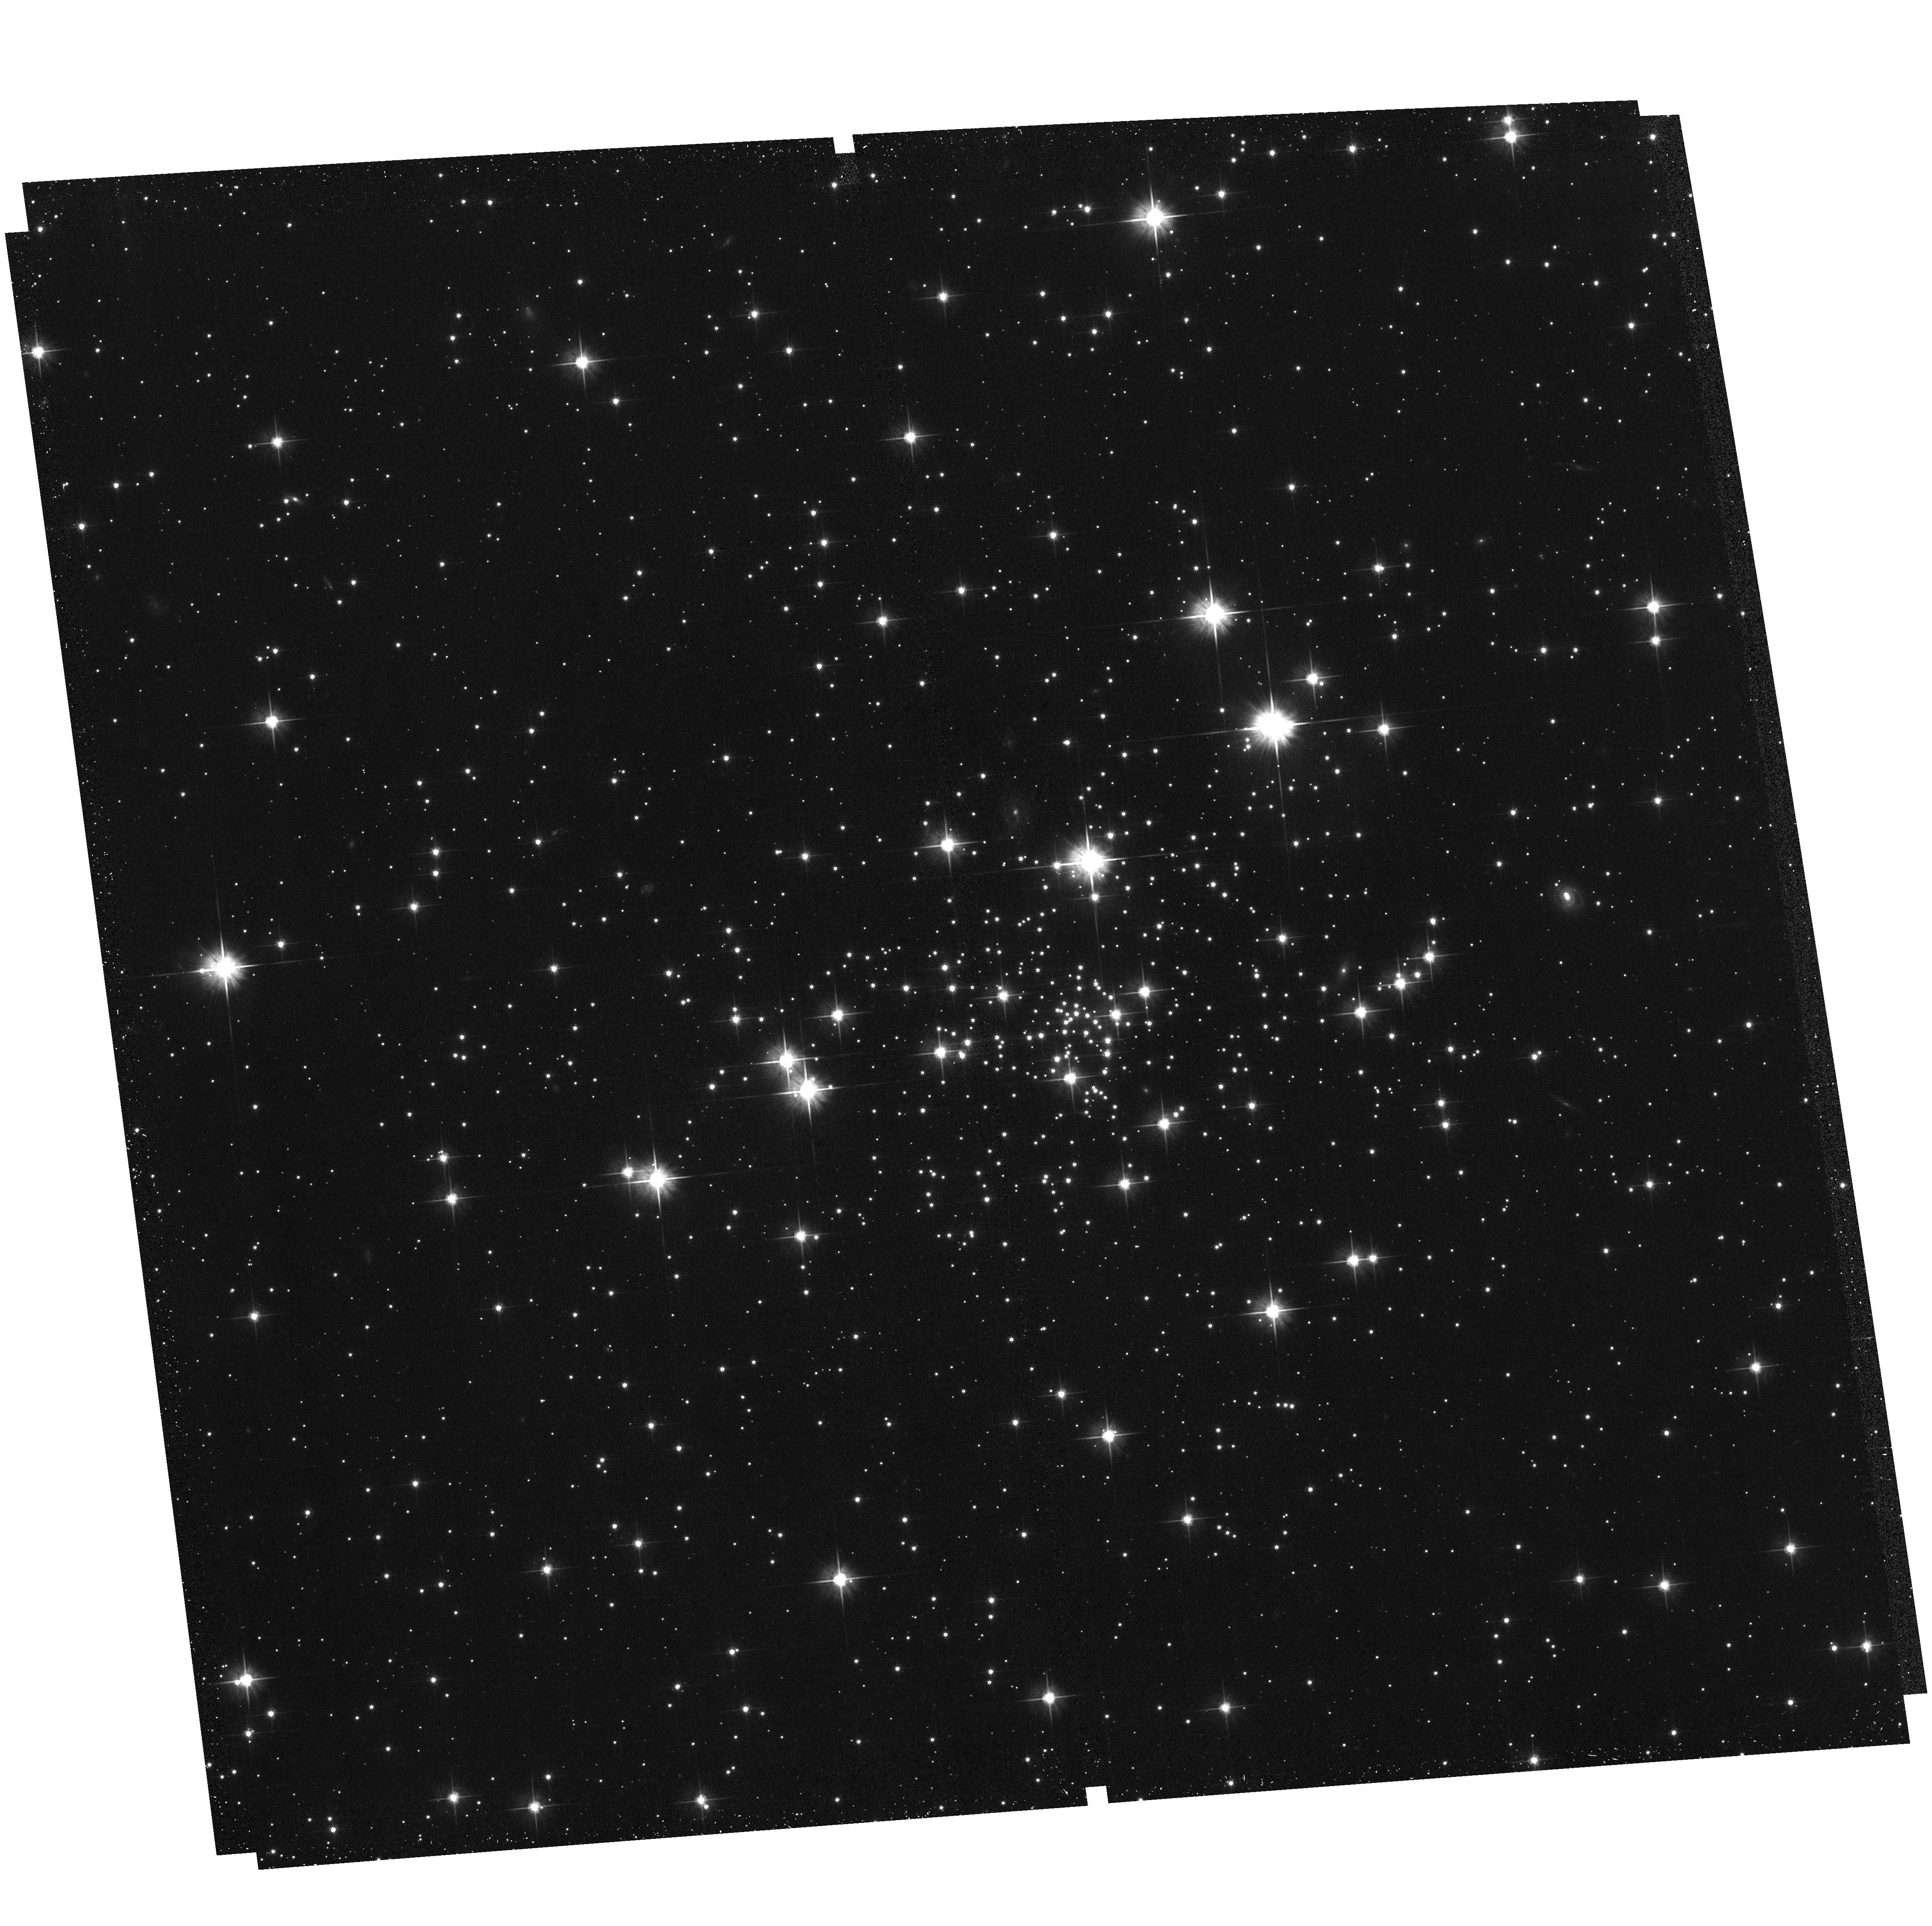
Target: ESO-452-11. Instrument: ACS/WFC. Filter: F606W. Exposure: 30 min. Observation ID: hst_17435_35_acs_wfc_f606w_jf7935

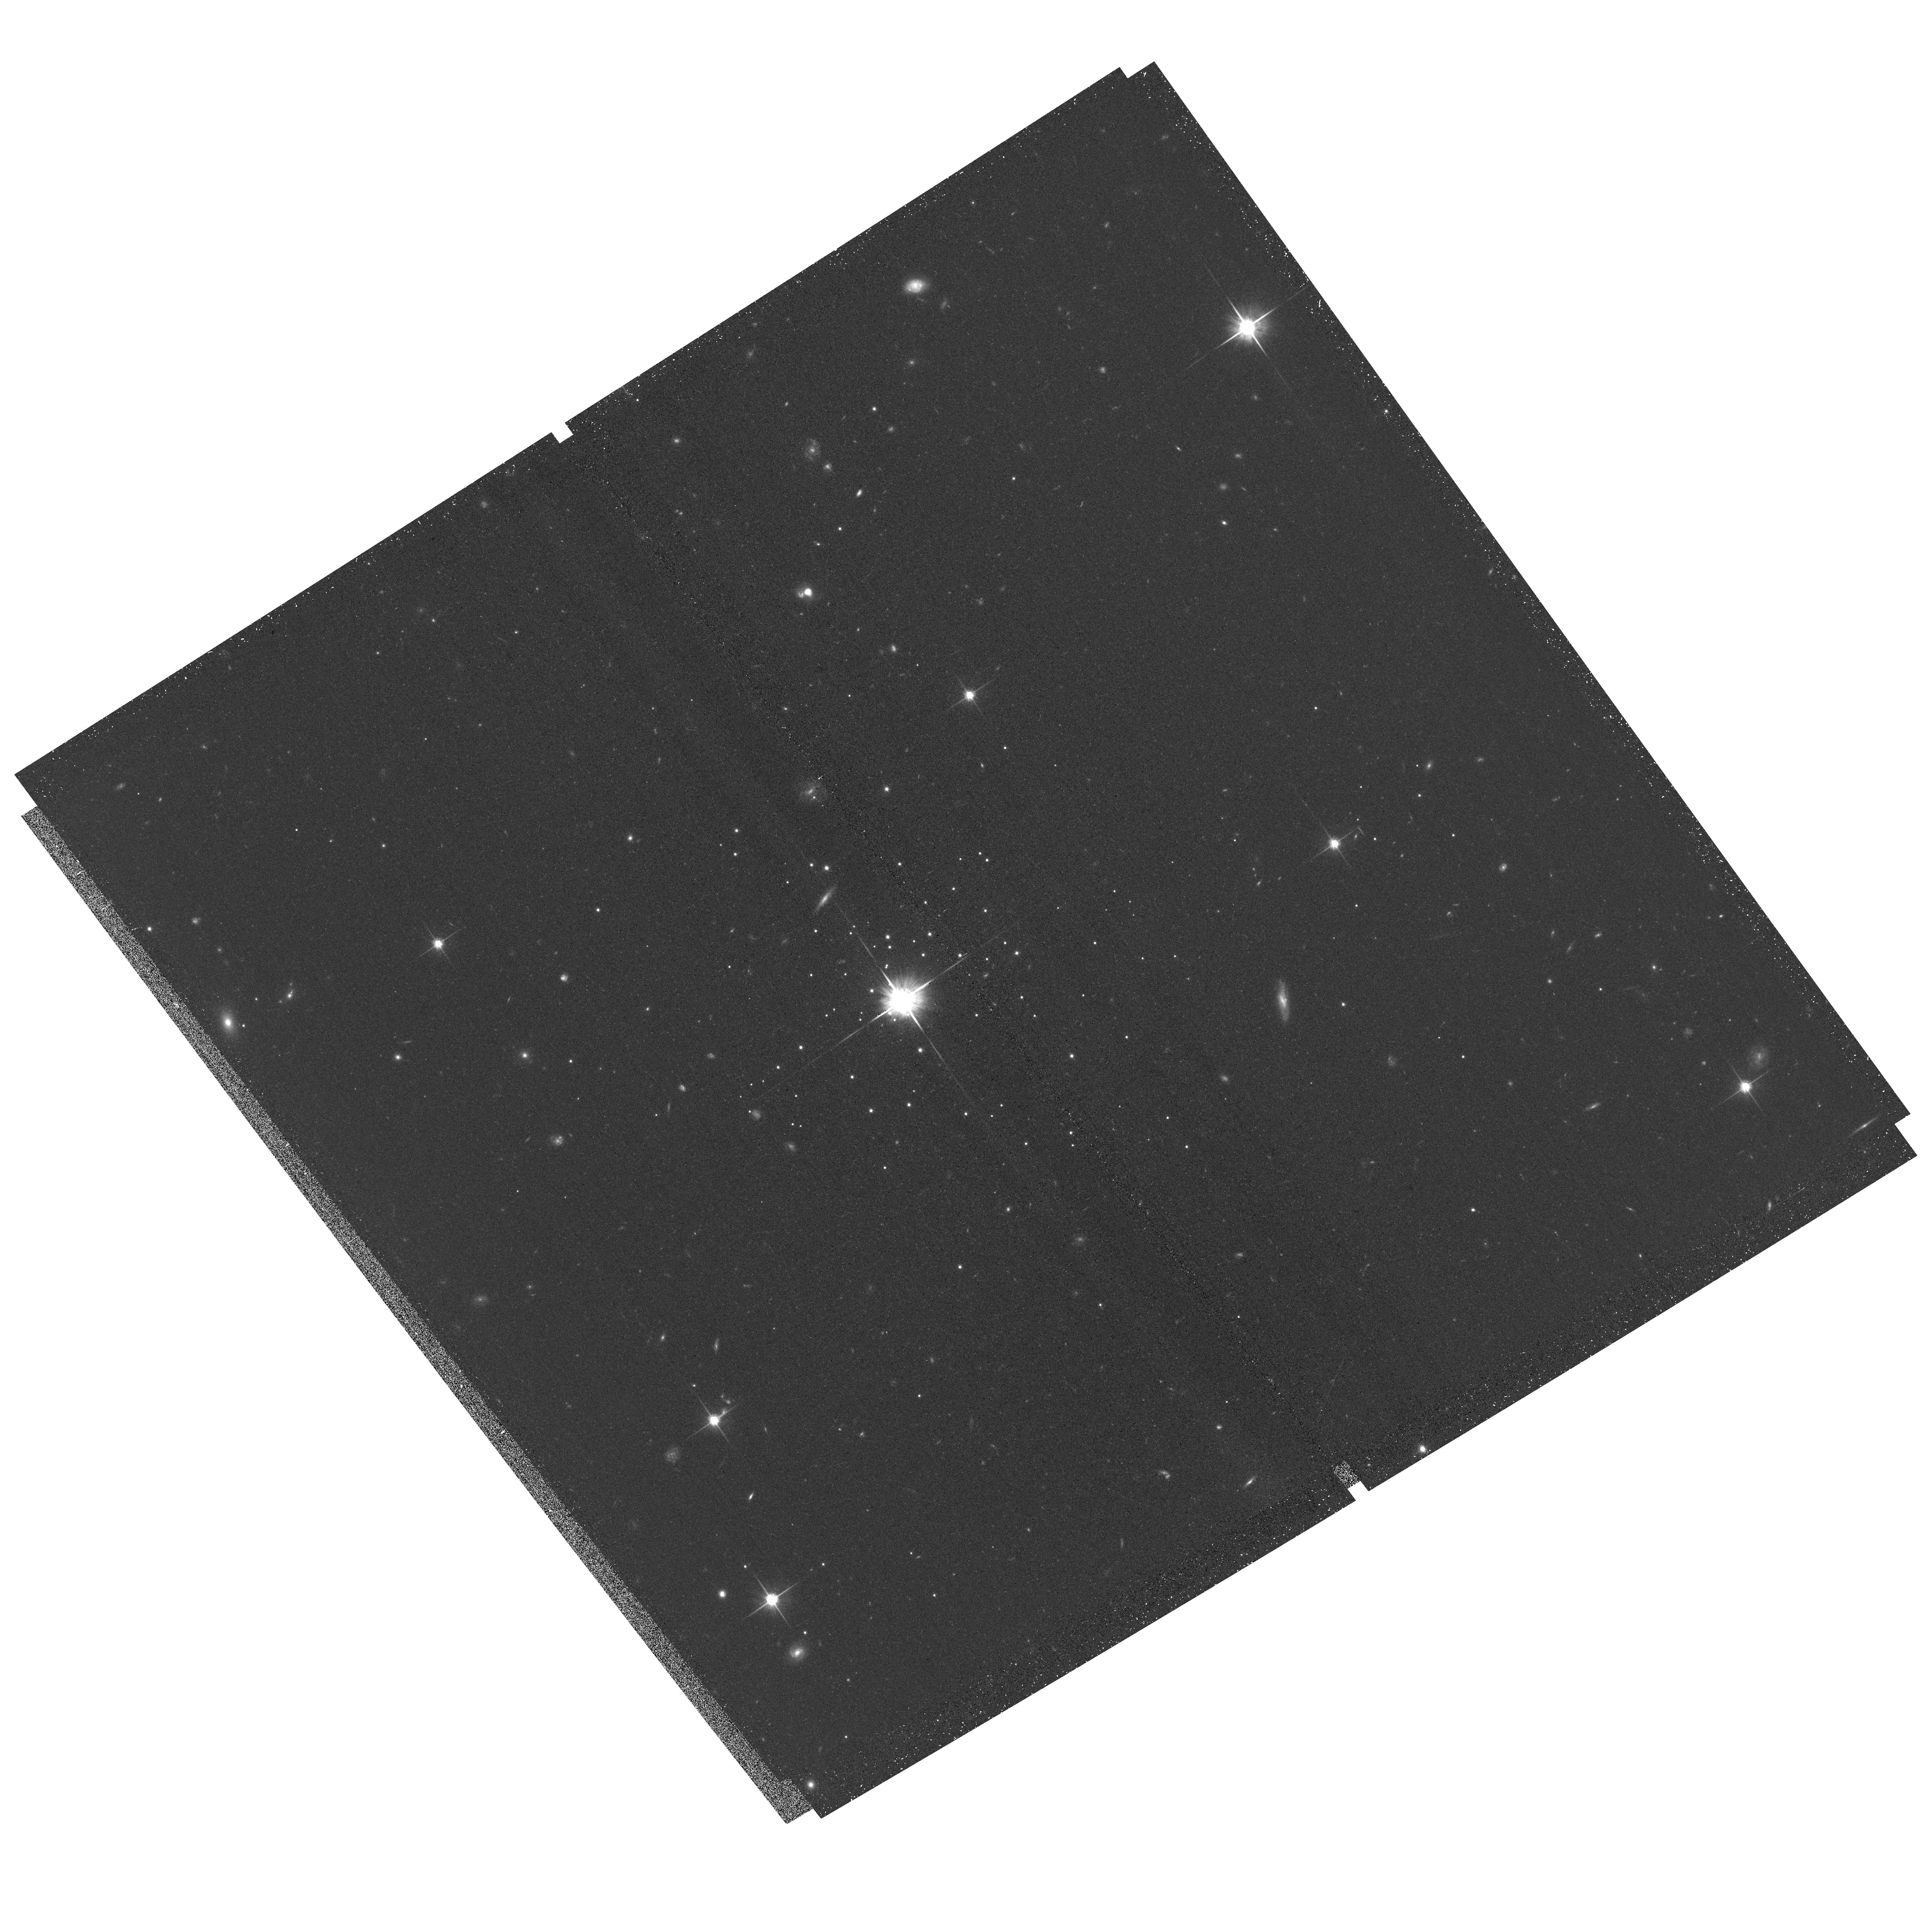
Target: KOPOSOV-1. Instrument: ACS/WFC. Filter: F814W. Exposure: 33 min. Observation ID: hst_17435_d5_acs_wfc_f814w_jf79d5

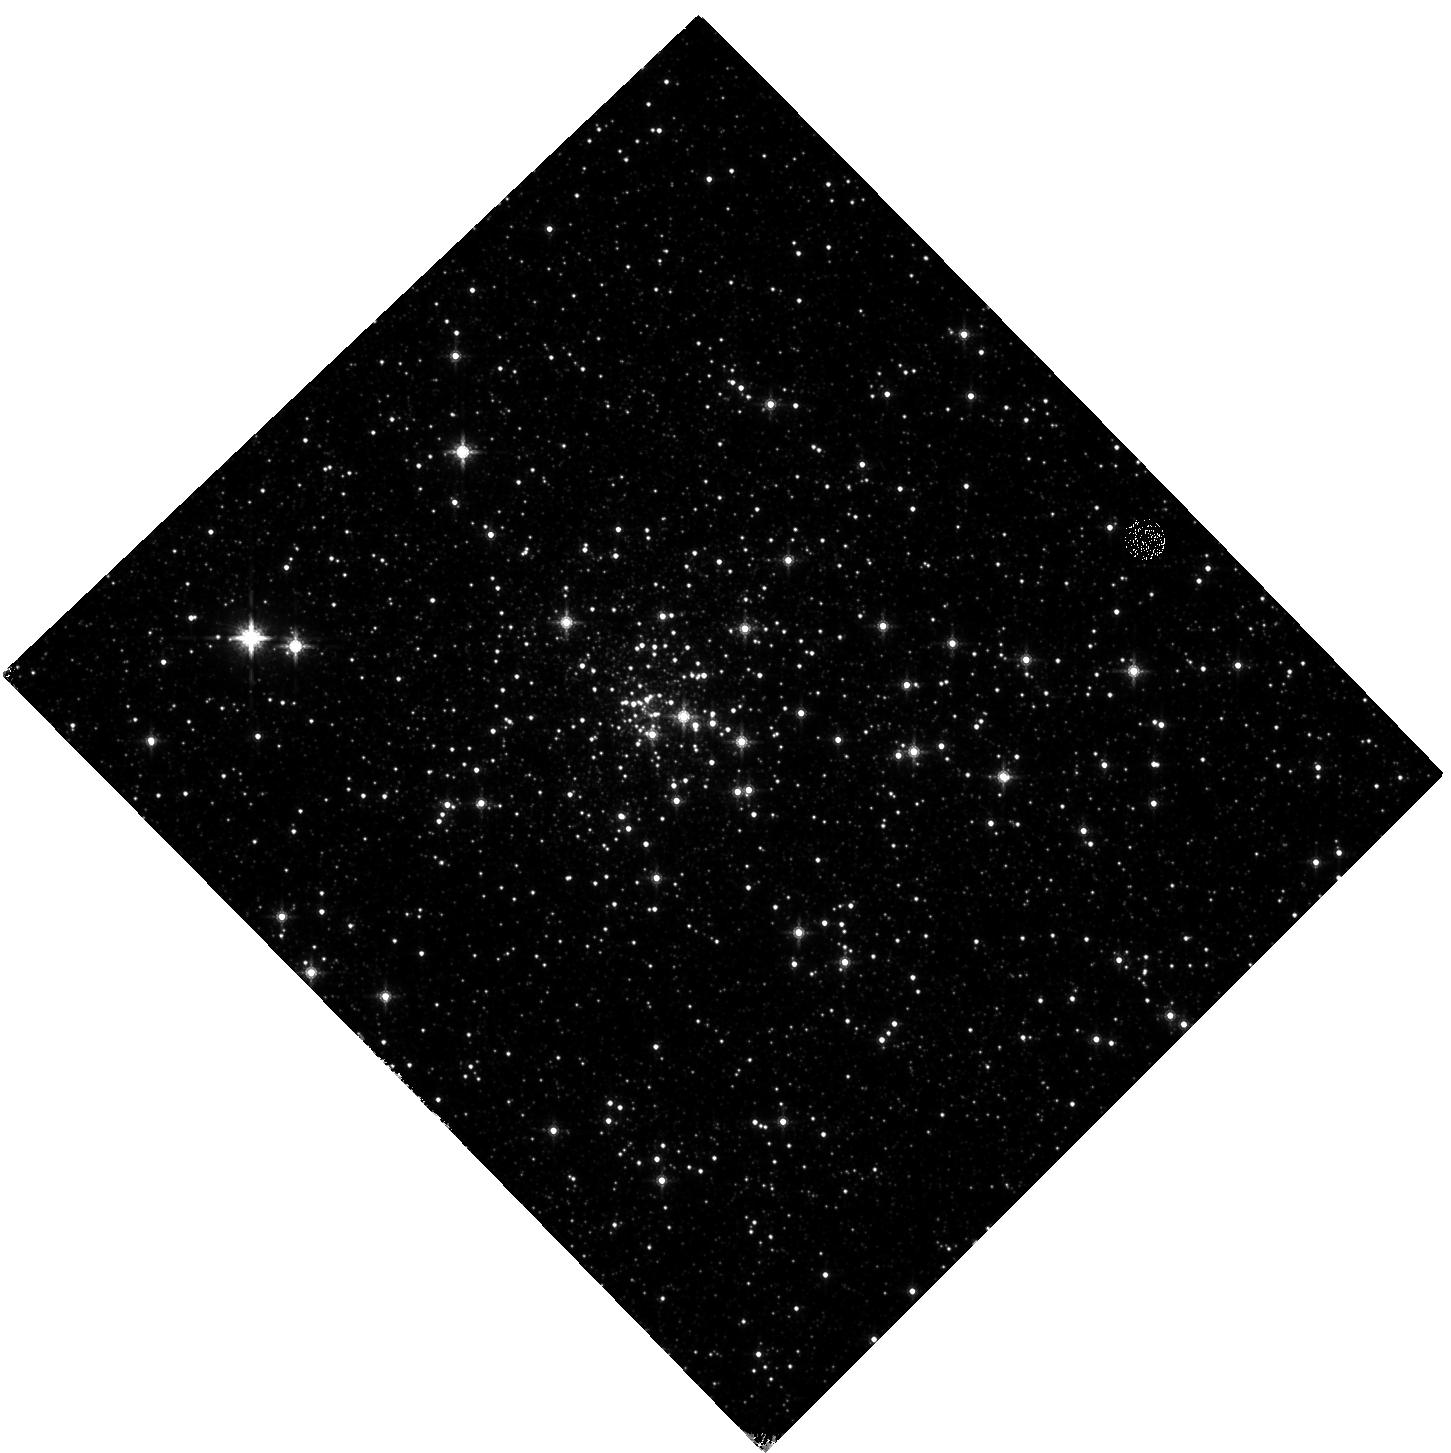
Target: MERCER-5. Instrument: WFC3/IR. Filter: F160W. Exposure: 17 min. Observation ID: hst_17435_61_wfc3_ir_f160w_if7961

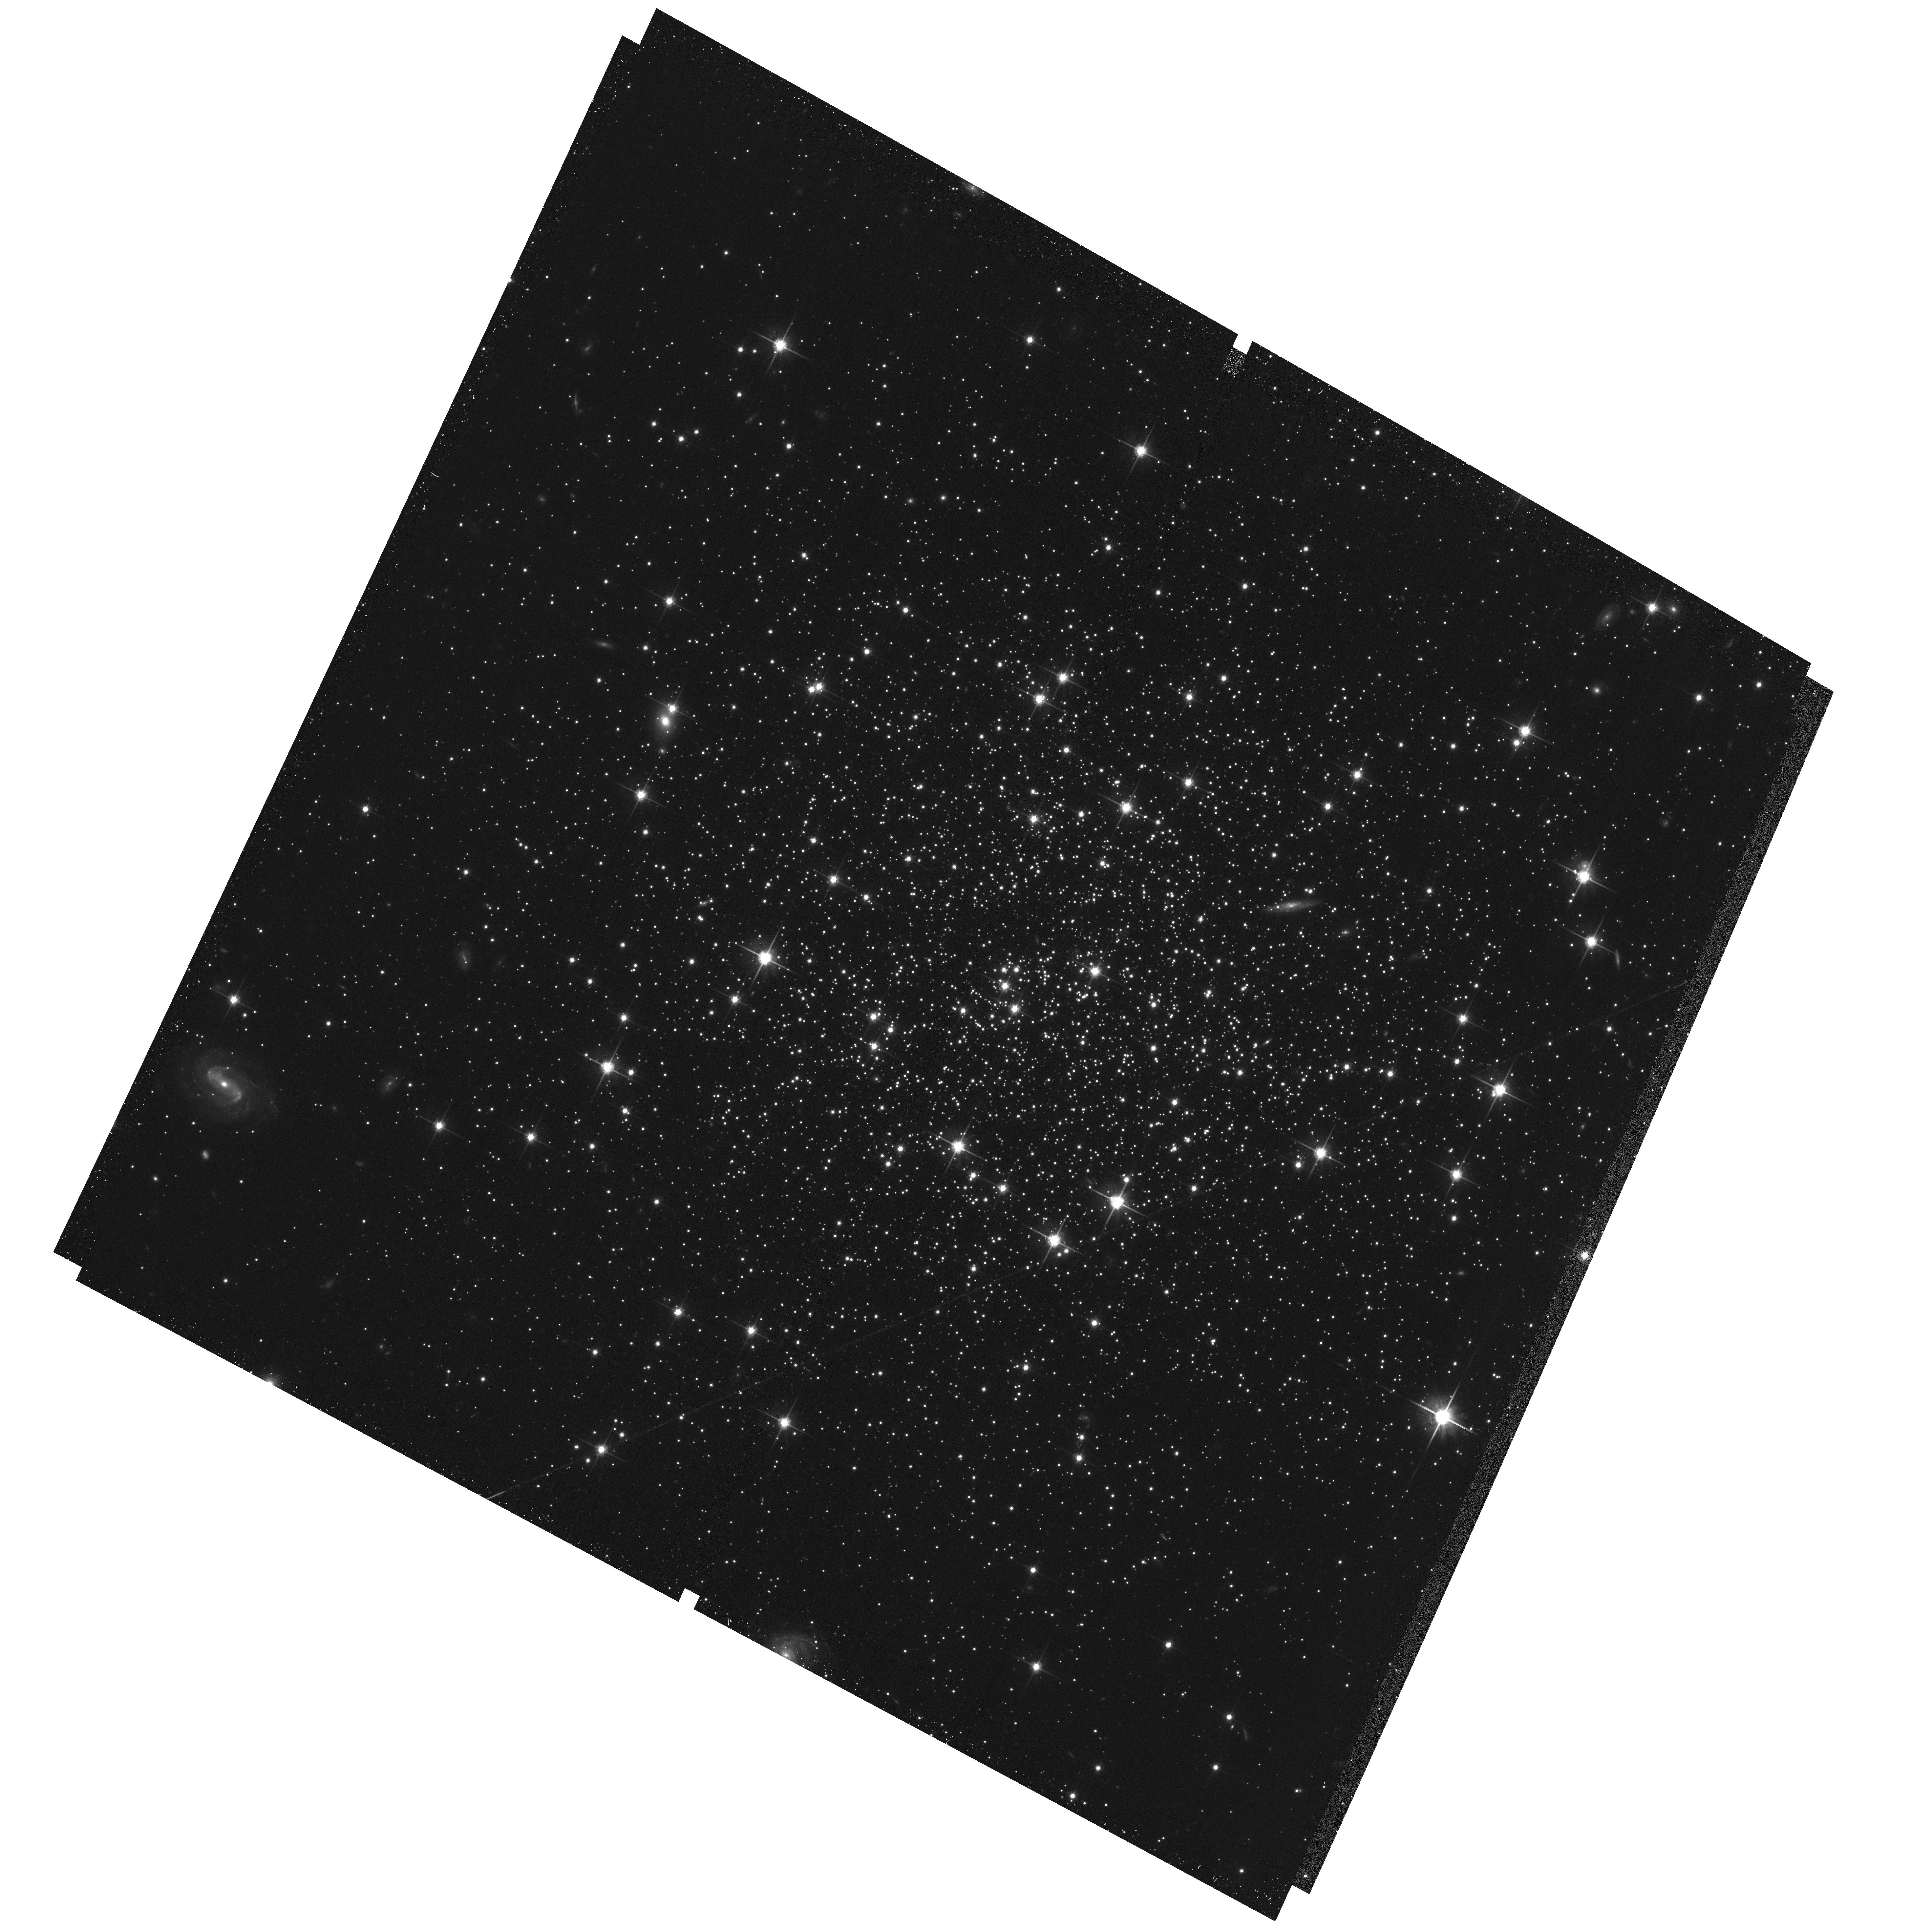
Target: NGC-7492. Instrument: ACS/WFC. Filter: F814W. Exposure: 33 min. Observation ID: hst_17435_18_acs_wfc_f814w_jf7918

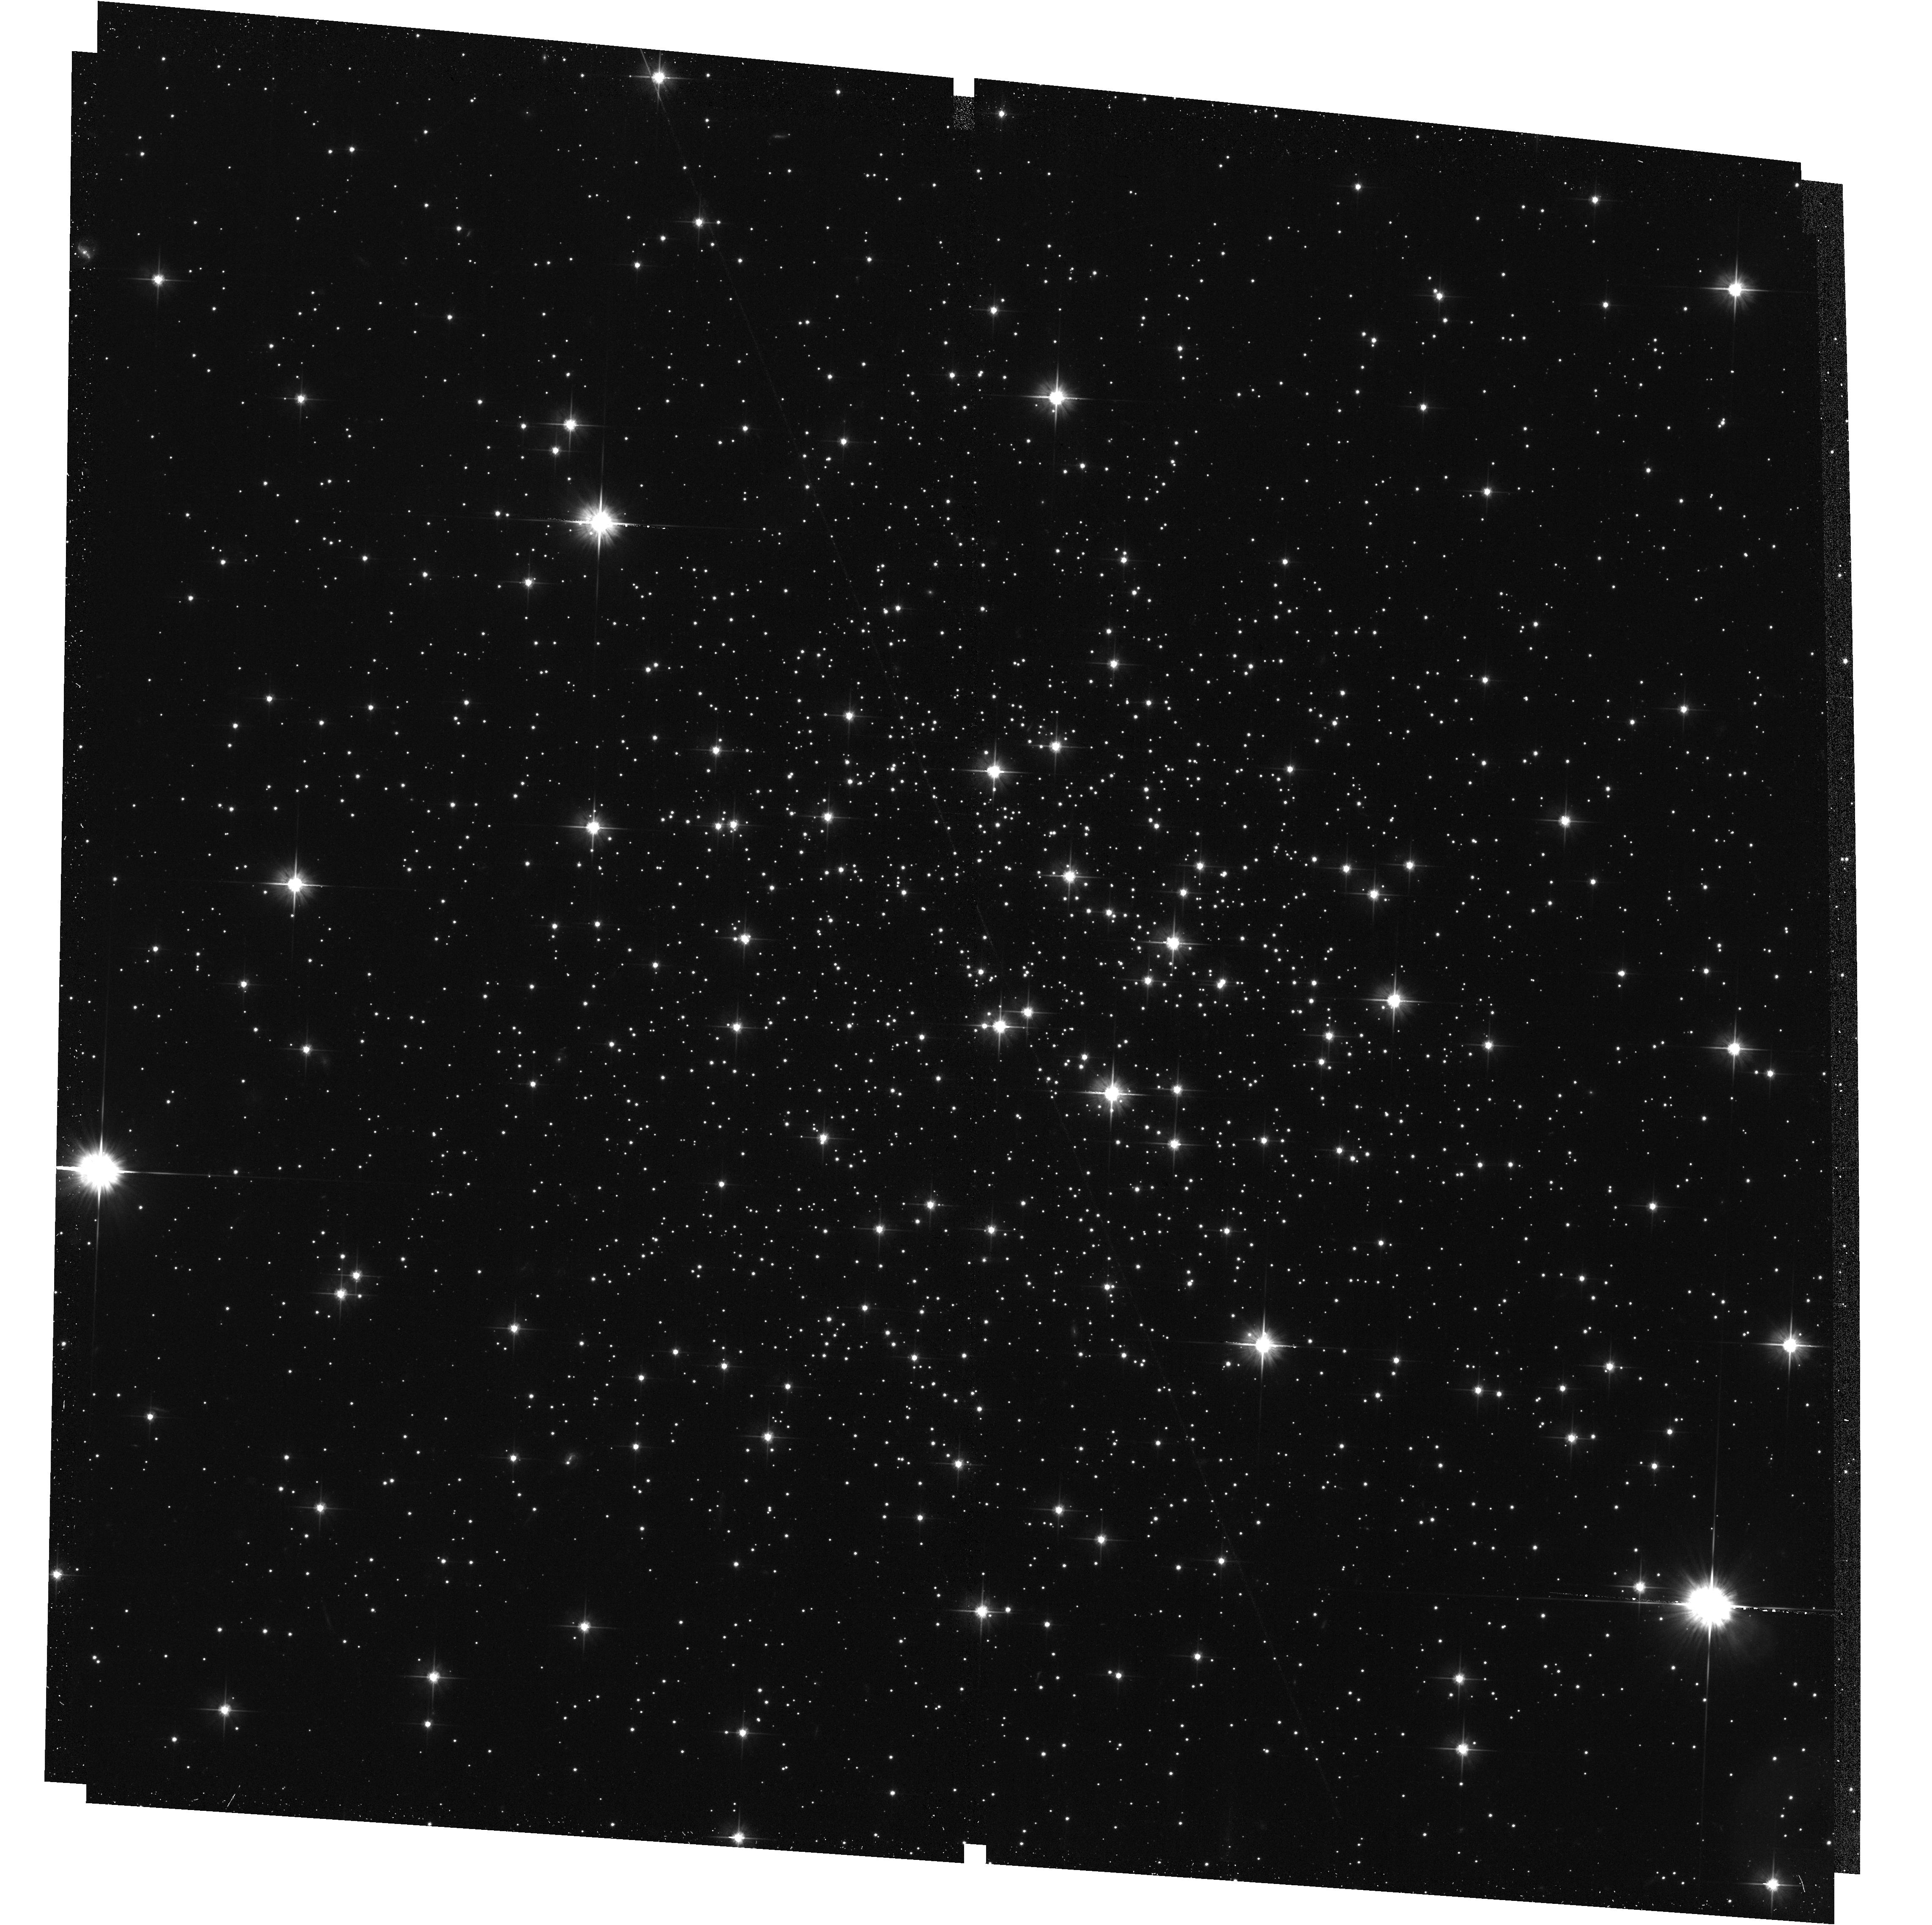
Target: GCL-114. Instrument: ACS/WFC. Filter: F606W. Exposure: 33 min. Observation ID: hst_17435_13_acs_wfc_f606w_jf7913

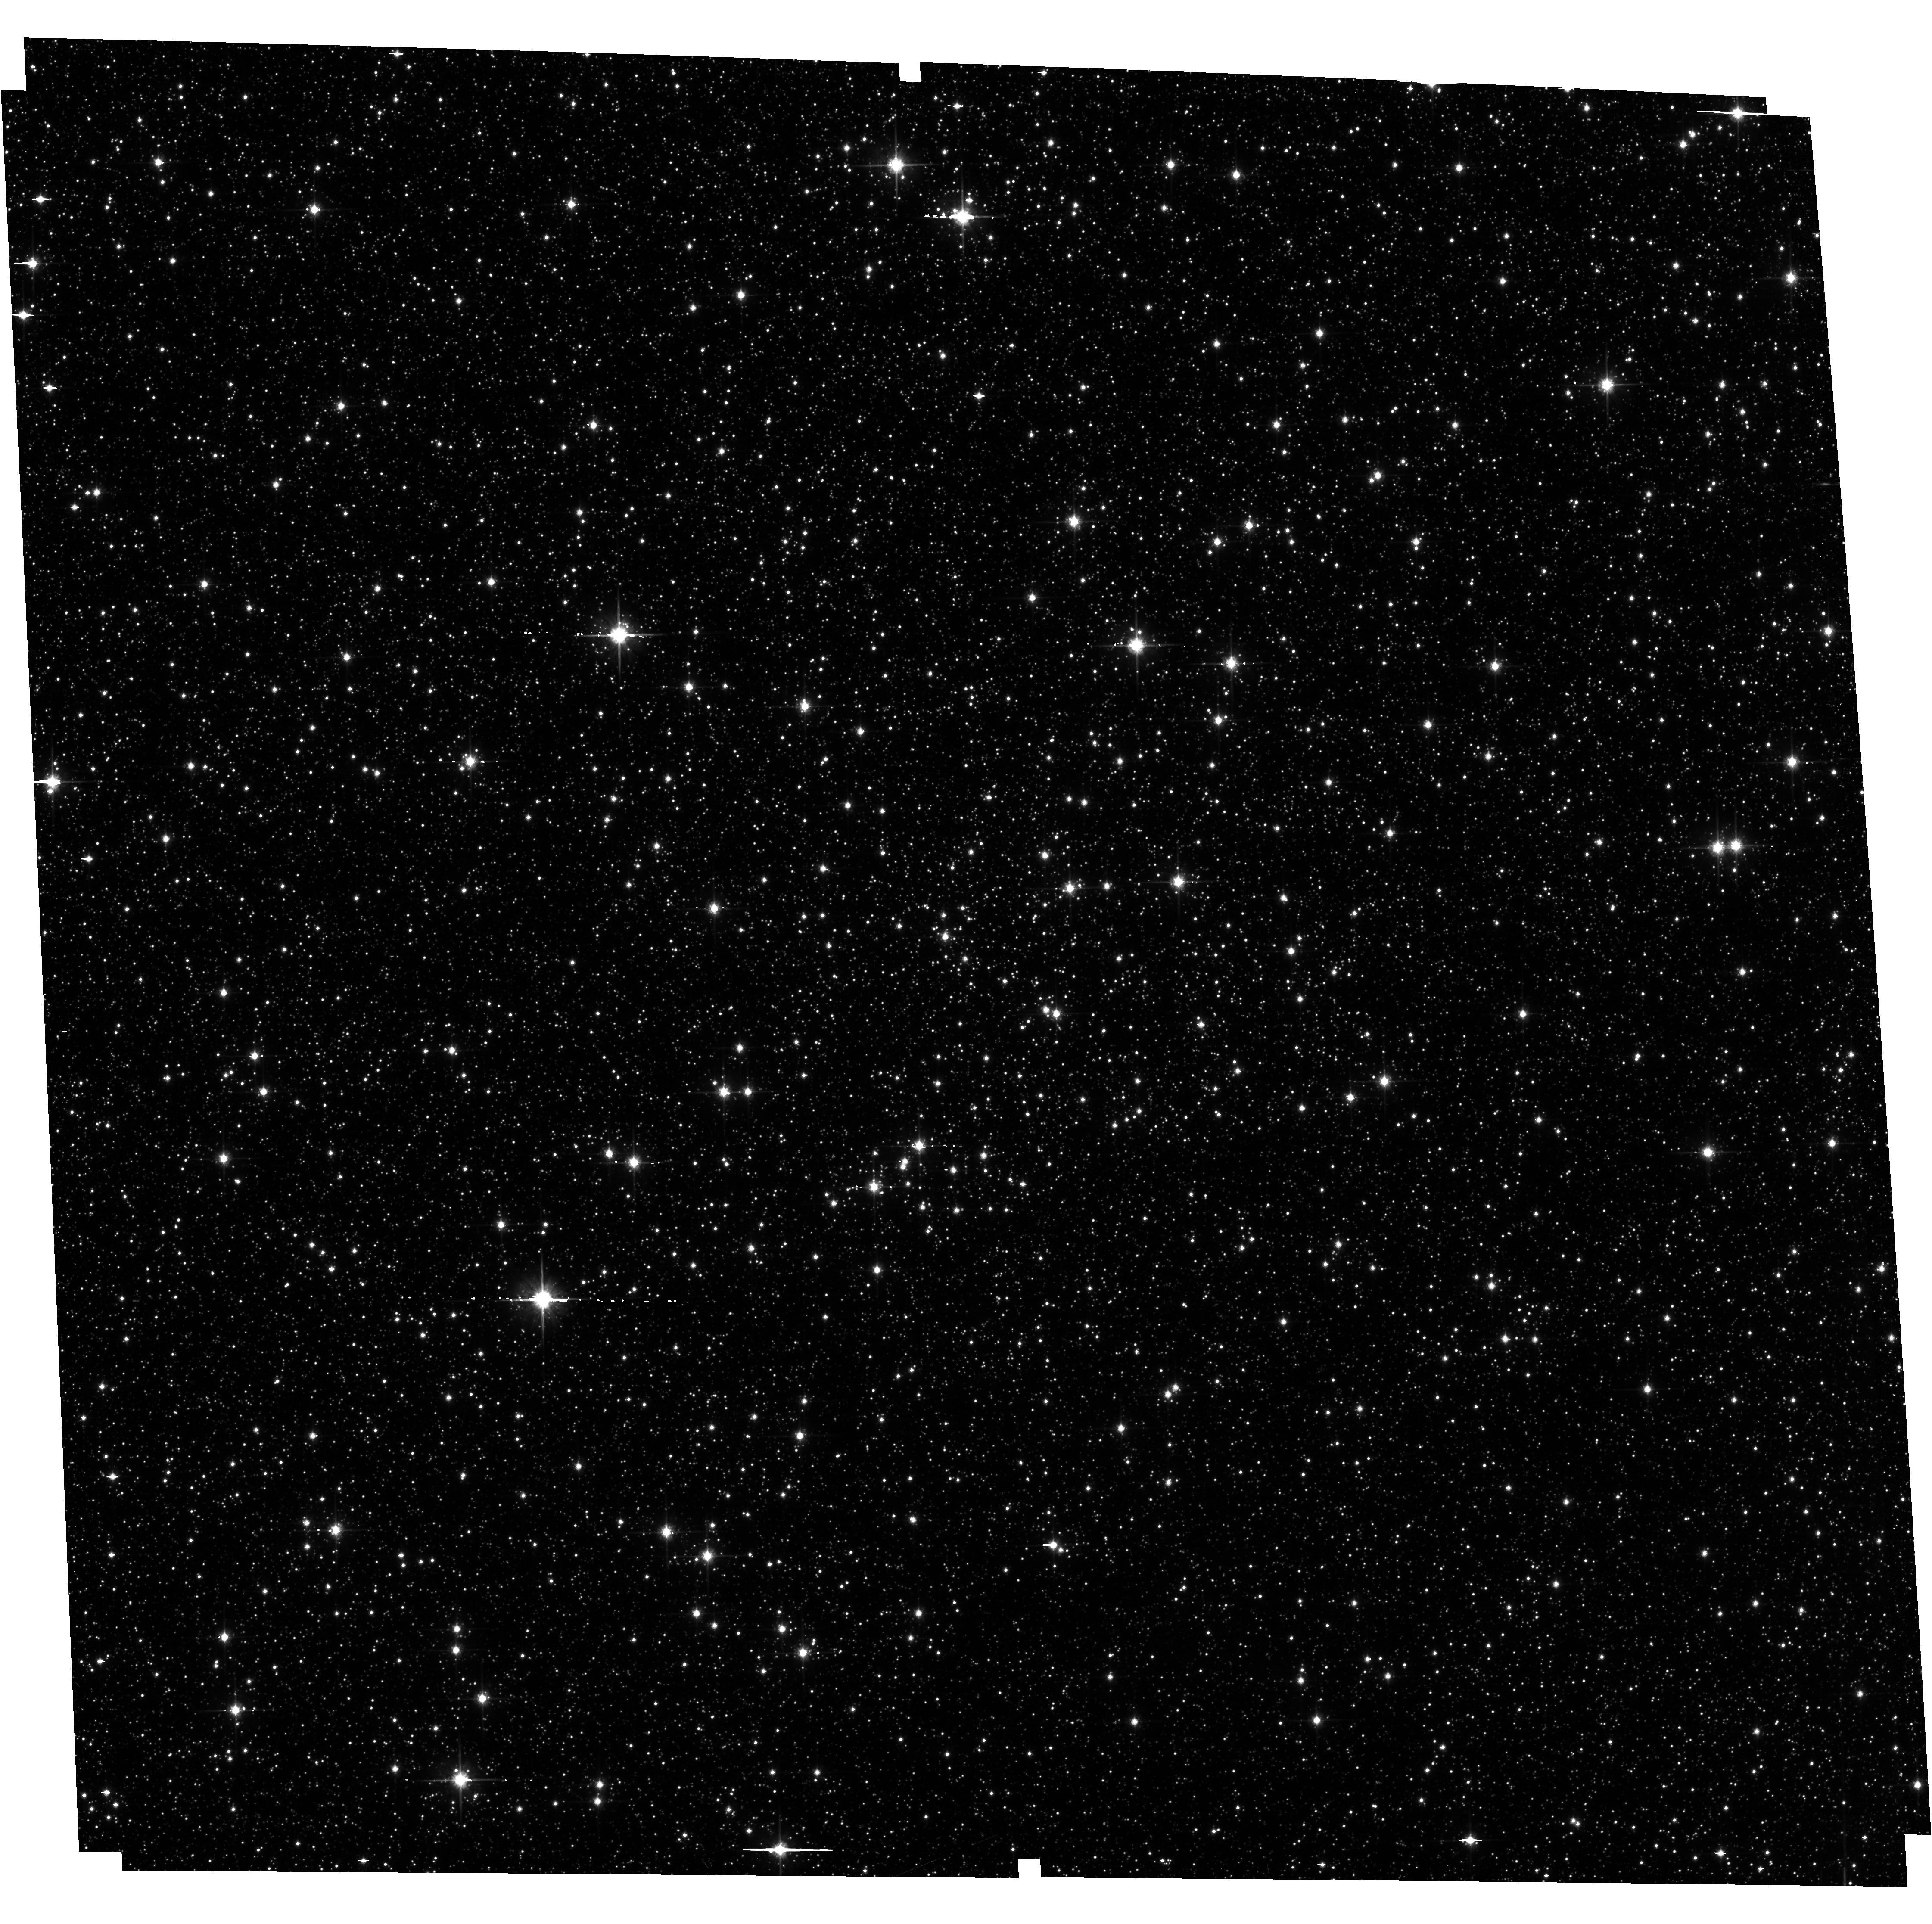
Target: GRAN5. Instrument: ACS/WFC. Filter: F814W. Exposure: 29 min. Observation ID: hst_17435_34_acs_wfc_f814w_jf7934

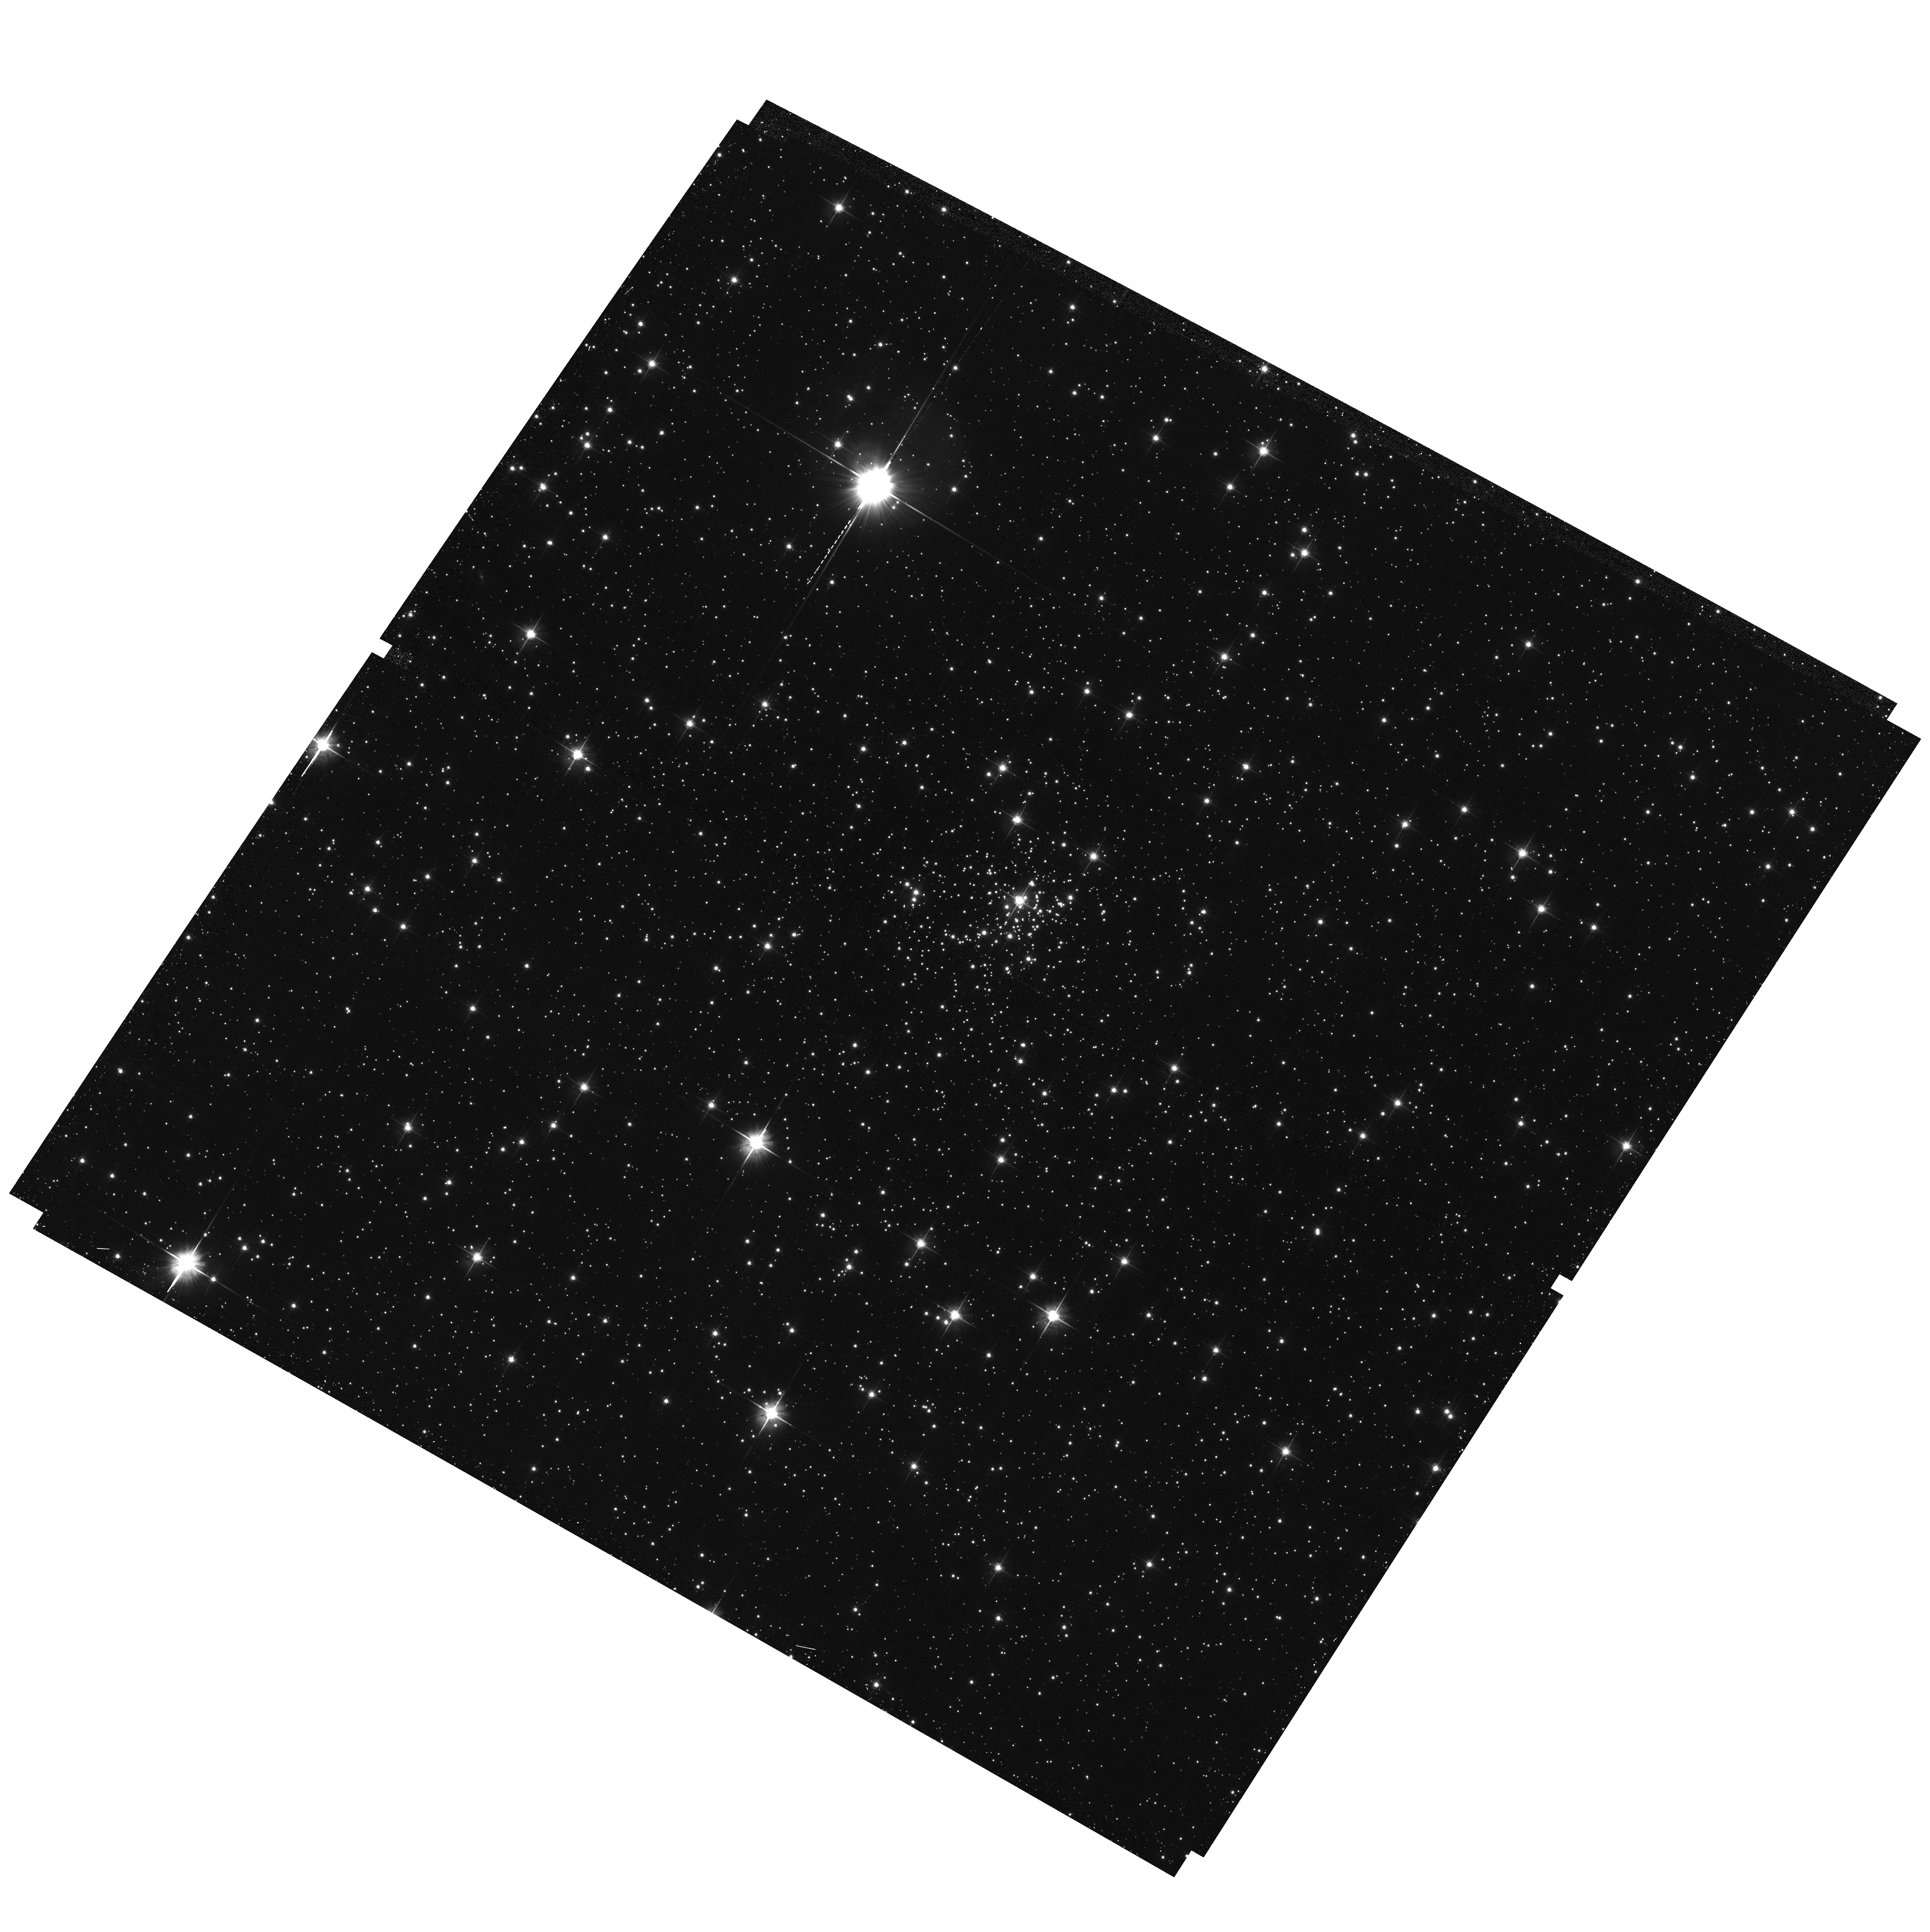
Target: PATCHICK126. Instrument: ACS/WFC. Filter: F606W. Exposure: 30 min. Observation ID: hst_17435_d3_acs_wfc_f606w_jf79d3

The Hubble Missing Globular Clusters Survey (PI: Massari, Davide)

The detailed analysis, based on resolving individual stars, of the entire Globular Cluster (GC) system of a large galaxy is within reach only for the Milky Way and with the exquisite spatial resolution and photometric precision of the Hubble Space Telescope (HST). Such a complete view would enable a full investigation of several fundamental science cases, like, e.g., 1) reconstructing the timeline of the MW assembly history by means of the GC age-metallicity relation, 2) searching for the remnants of the primordial clumps that might have contributed to build-up the Bulge, and 3) testing the universality of the GCs stellar mass function. However, the census of Galactic GCs observed by HST is still significantly incomplete and the chances to reach this unique goal fades as HST gets older. For this reason we propose the Hubble Missing Globular Clusters Survey (MGCS), a Treasury Program targeting the 34 kinematically confirmed Milky Way GCs still missing HST observations, to get precise photometry of their stars down to at least 3 mag below the Main Sequence Turn Off. The proposed programme will provide the first complete catalog of homogeneous ages and distances for all the known GCs, and will investigate fundamental properties of still unexplored clusters located in the Galactic Bulge or in the distant Halo. MGCS will provide the astrophysical community with the essential observations, measures and tools to answer the three fundamental questions raised above, as well as many other open science cases related to GCs. Our survey will make the heritage of HST on GC science complete, a golden standard for the decades to come.